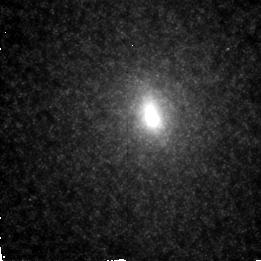
Target: M31
Instrument: NICMOS/NIC2
Filter: F160W
Exposure: 1 min
Observation ID: n4eya1020

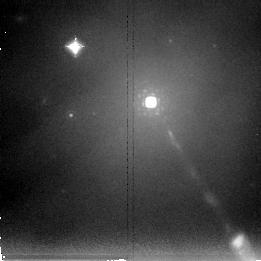
Target: M87
Instrument: NICMOS/NIC2
Filter: F237M
Exposure: 13 min
Observation ID: n4ey02040

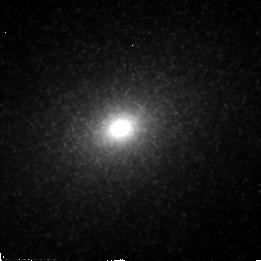
Target: M32
Instrument: NICMOS/NIC2
Filter: F110W
Exposure: 2 min
Observation ID: n4ey01010

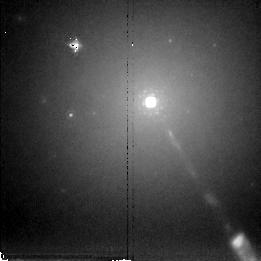
Target: M87
Instrument: NICMOS/NIC2
Filter: F222M
Exposure: 9 min
Observation ID: n4ey02030

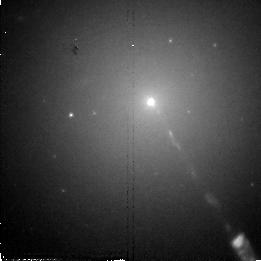
Target: M87
Instrument: NICMOS/NIC2
Filter: F110W
Exposure: 6 min
Observation ID: n4ey02010

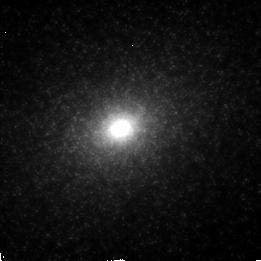
Target: M32
Instrument: NICMOS/NIC2
Filter: F160W
Exposure: 1 min
Observation ID: n4ey01020

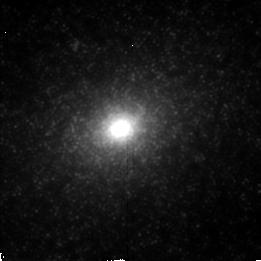
Target: M32
Instrument: NICMOS/NIC2
Filter: F222M
Exposure: 2 min
Observation ID: n4ey01030

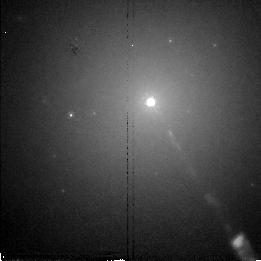
Target: M87
Instrument: NICMOS/NIC2
Filter: F160W
Exposure: 2 min
Observation ID: n4ey02020

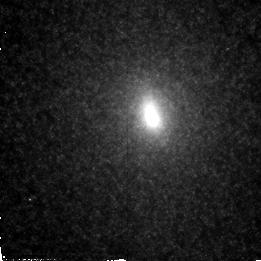
Target: M31
Instrument: NICMOS/NIC2
Filter: F110W
Exposure: 2 min
Observation ID: n4eya1010

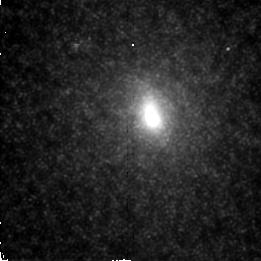
Target: M31
Instrument: NICMOS/NIC2
Filter: F222M
Exposure: 2 min
Observation ID: n4eya1030

Stellar Distributions in Nearby Galaxy Nuclei (PI: Rieke, Marcia J.)

The nuclei of nearby galaxies which are suspected of harboring black holes because of kinematic data and because of the presence of nuclear radio sources will be imaged to search for abnormalities in the stellar distribution. Three colors will be used to ensure that dust extinction can be eliminated as the cause of any asymmetries in the light distribution.